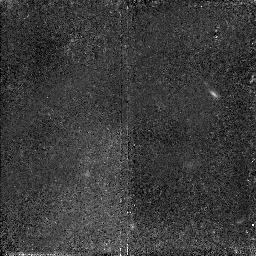
Target: VIRGO-CLUS3. Instrument: NICMOS/NIC2. Filter: F110W. Exposure: 2.1 h. Observation ID: n4pn02040

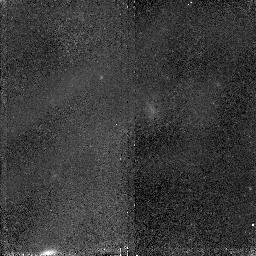
Target: VIRGO-CLUS2. Instrument: NICMOS/NIC2. Filter: F110W. Exposure: 2.1 h. Observation ID: n4pn01040

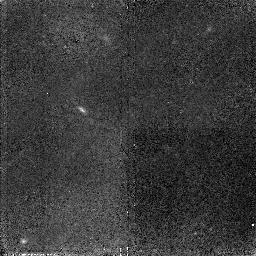
Target: VIRGO-CLUS3. Instrument: NICMOS/NIC2. Filter: F110W. Exposure: 2.1 h. Observation ID: n4pn03040

Intergalactic Stars in the Virgo Cluster (PI: Ferguson, Harry C.)

Using deep star counts from WFPC2 we have shown the existence of a population of intergalactic stars in the Virgo cluster. Here we propose deep infrared and optical imaging of this diffuse component in several fields to map its spatial distribution and provide information on its metallicity. These results will provide (1) an improved estimate of the mass of stars stripped off from galaxies in encounters during the formation of the Virgo cluster; (2) a critical test of distance estimates to the Virgo cluster based on Cepheids; (3) a measure of the radial density profile of the diffuse population; (4) a measure of the symmetry of the population about M87, and (5) a sensitive search for galaxies far below the surface brightness limits of conventional surface photometry.